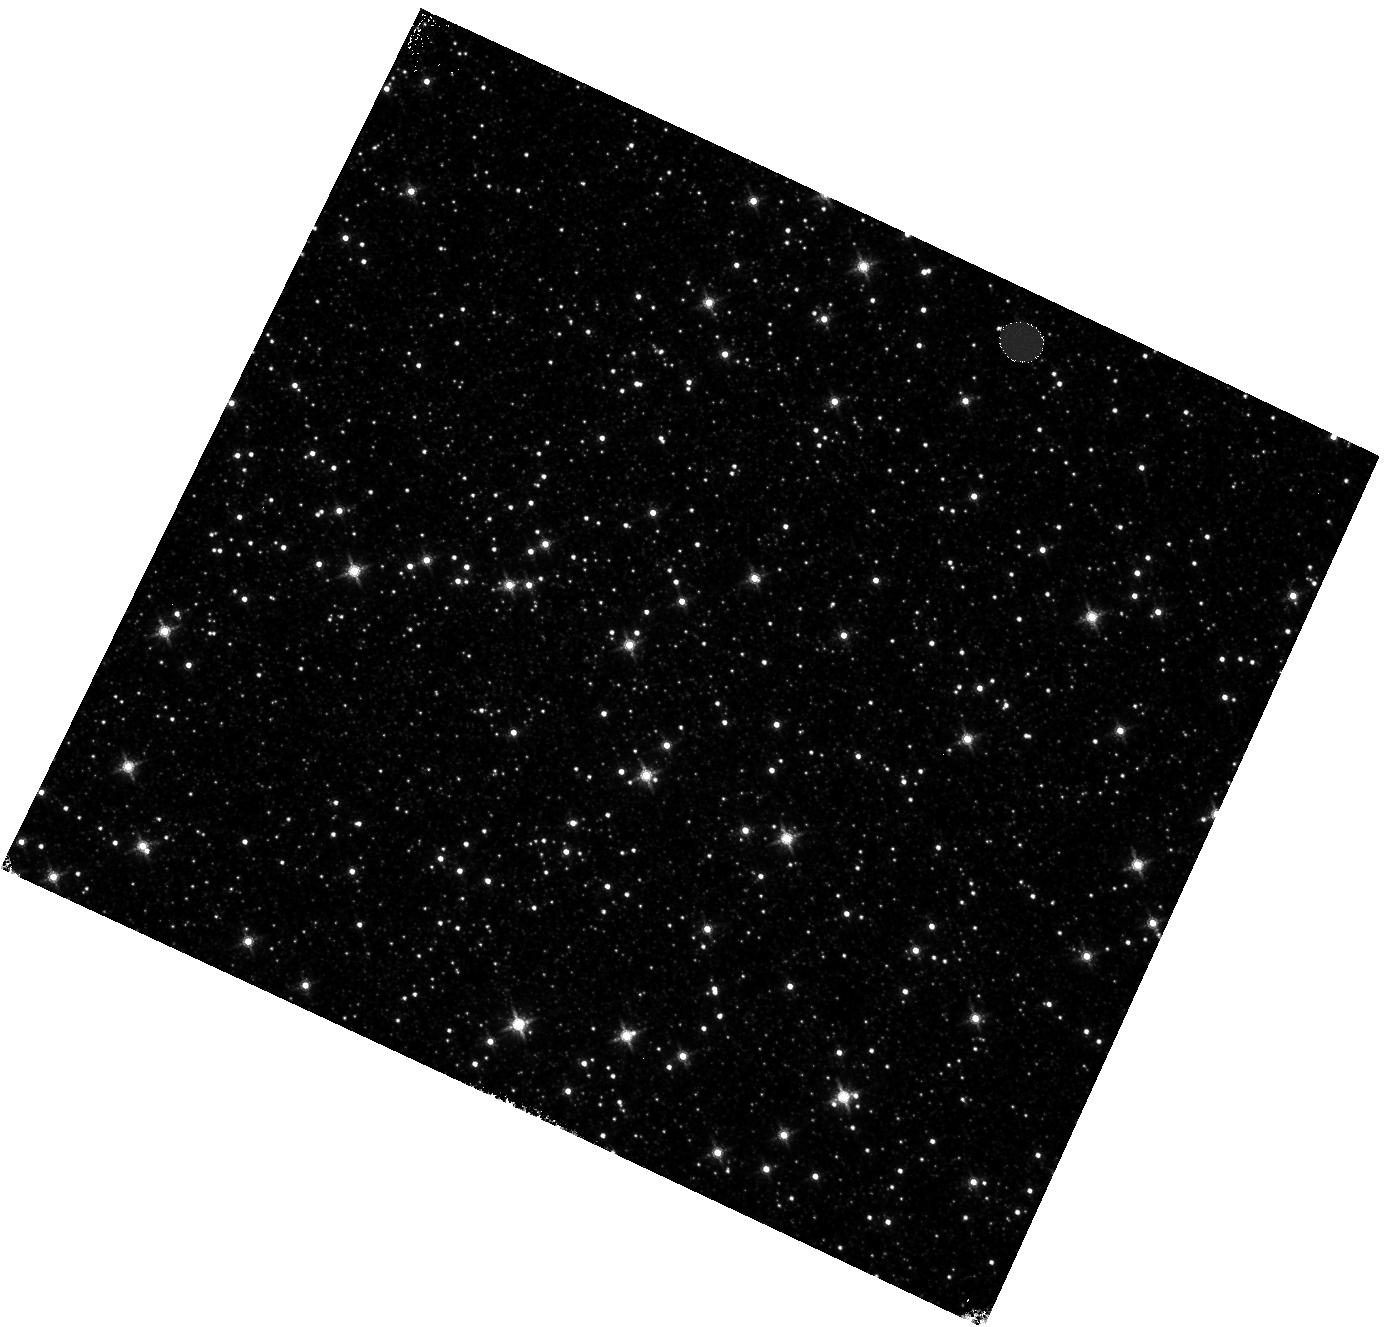
Target: OMEGACEN. Instrument: WFC3/IR. Filter: F160W. Exposure: 4 min. Observation ID: hst_14550_04_wfc3_ir_f160w_idcm04

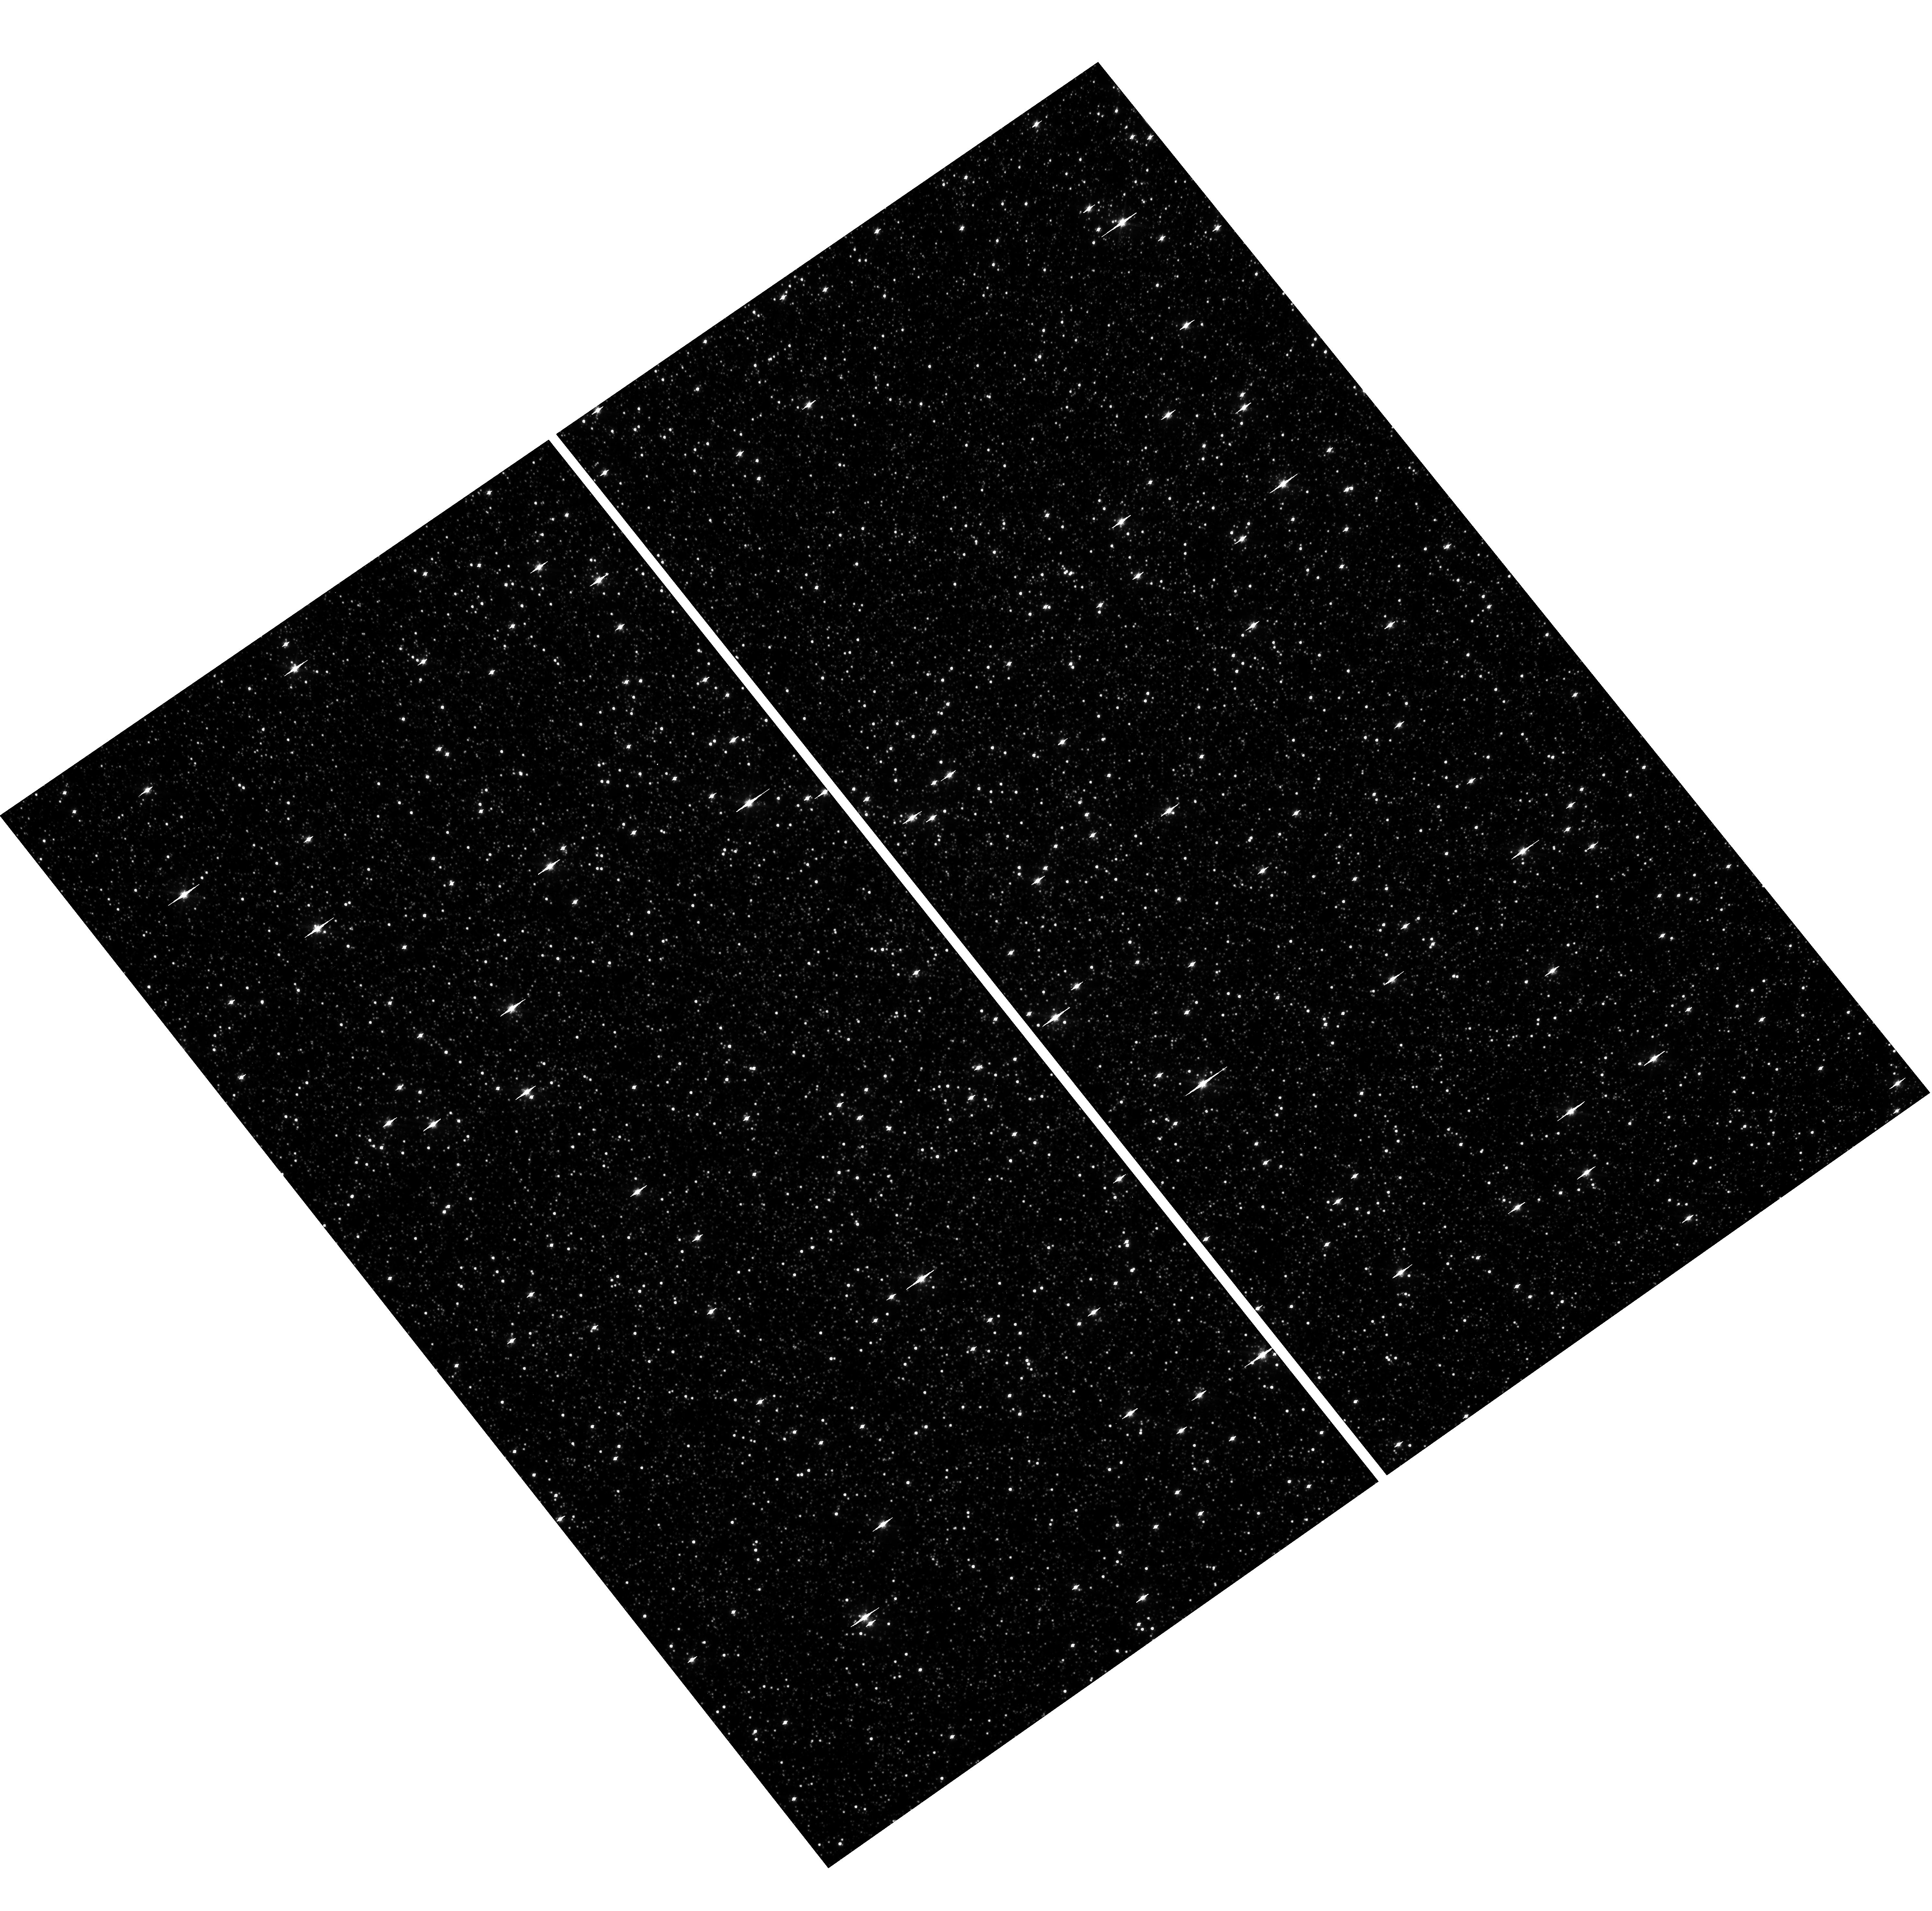
Target: OMEGACEN. Instrument: WFC3/UVIS. Filter: F606W. Exposure: 1 min. Observation ID: hst_14550_13_wfc3_uvis_f606w_idcm13

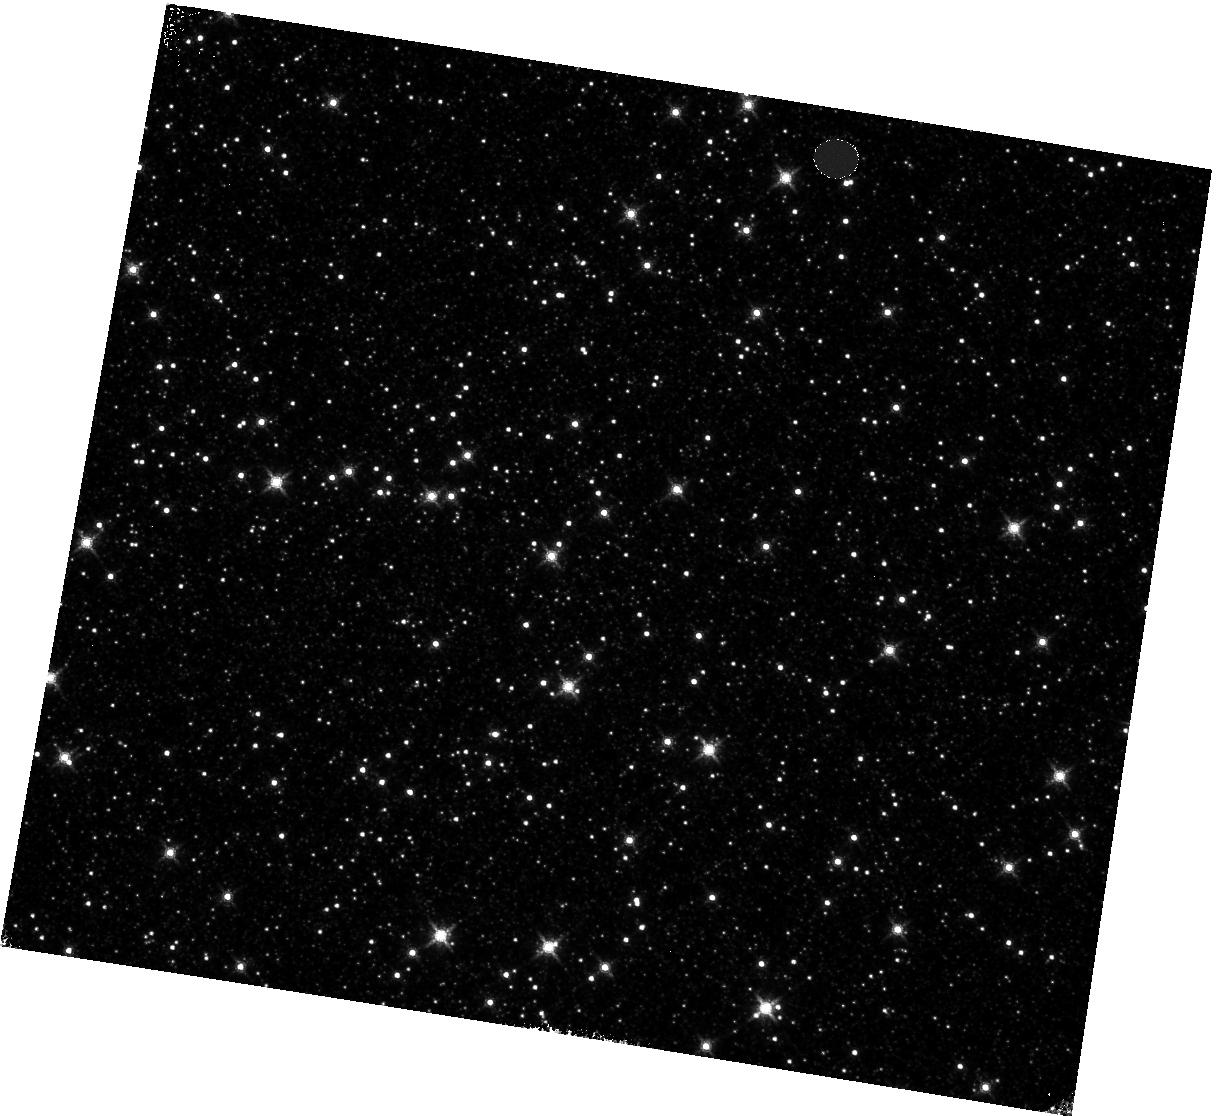
Target: OMEGACEN. Instrument: WFC3/IR. Filter: F160W. Exposure: 4 min. Observation ID: hst_14550_10_wfc3_ir_f160w_idcm10

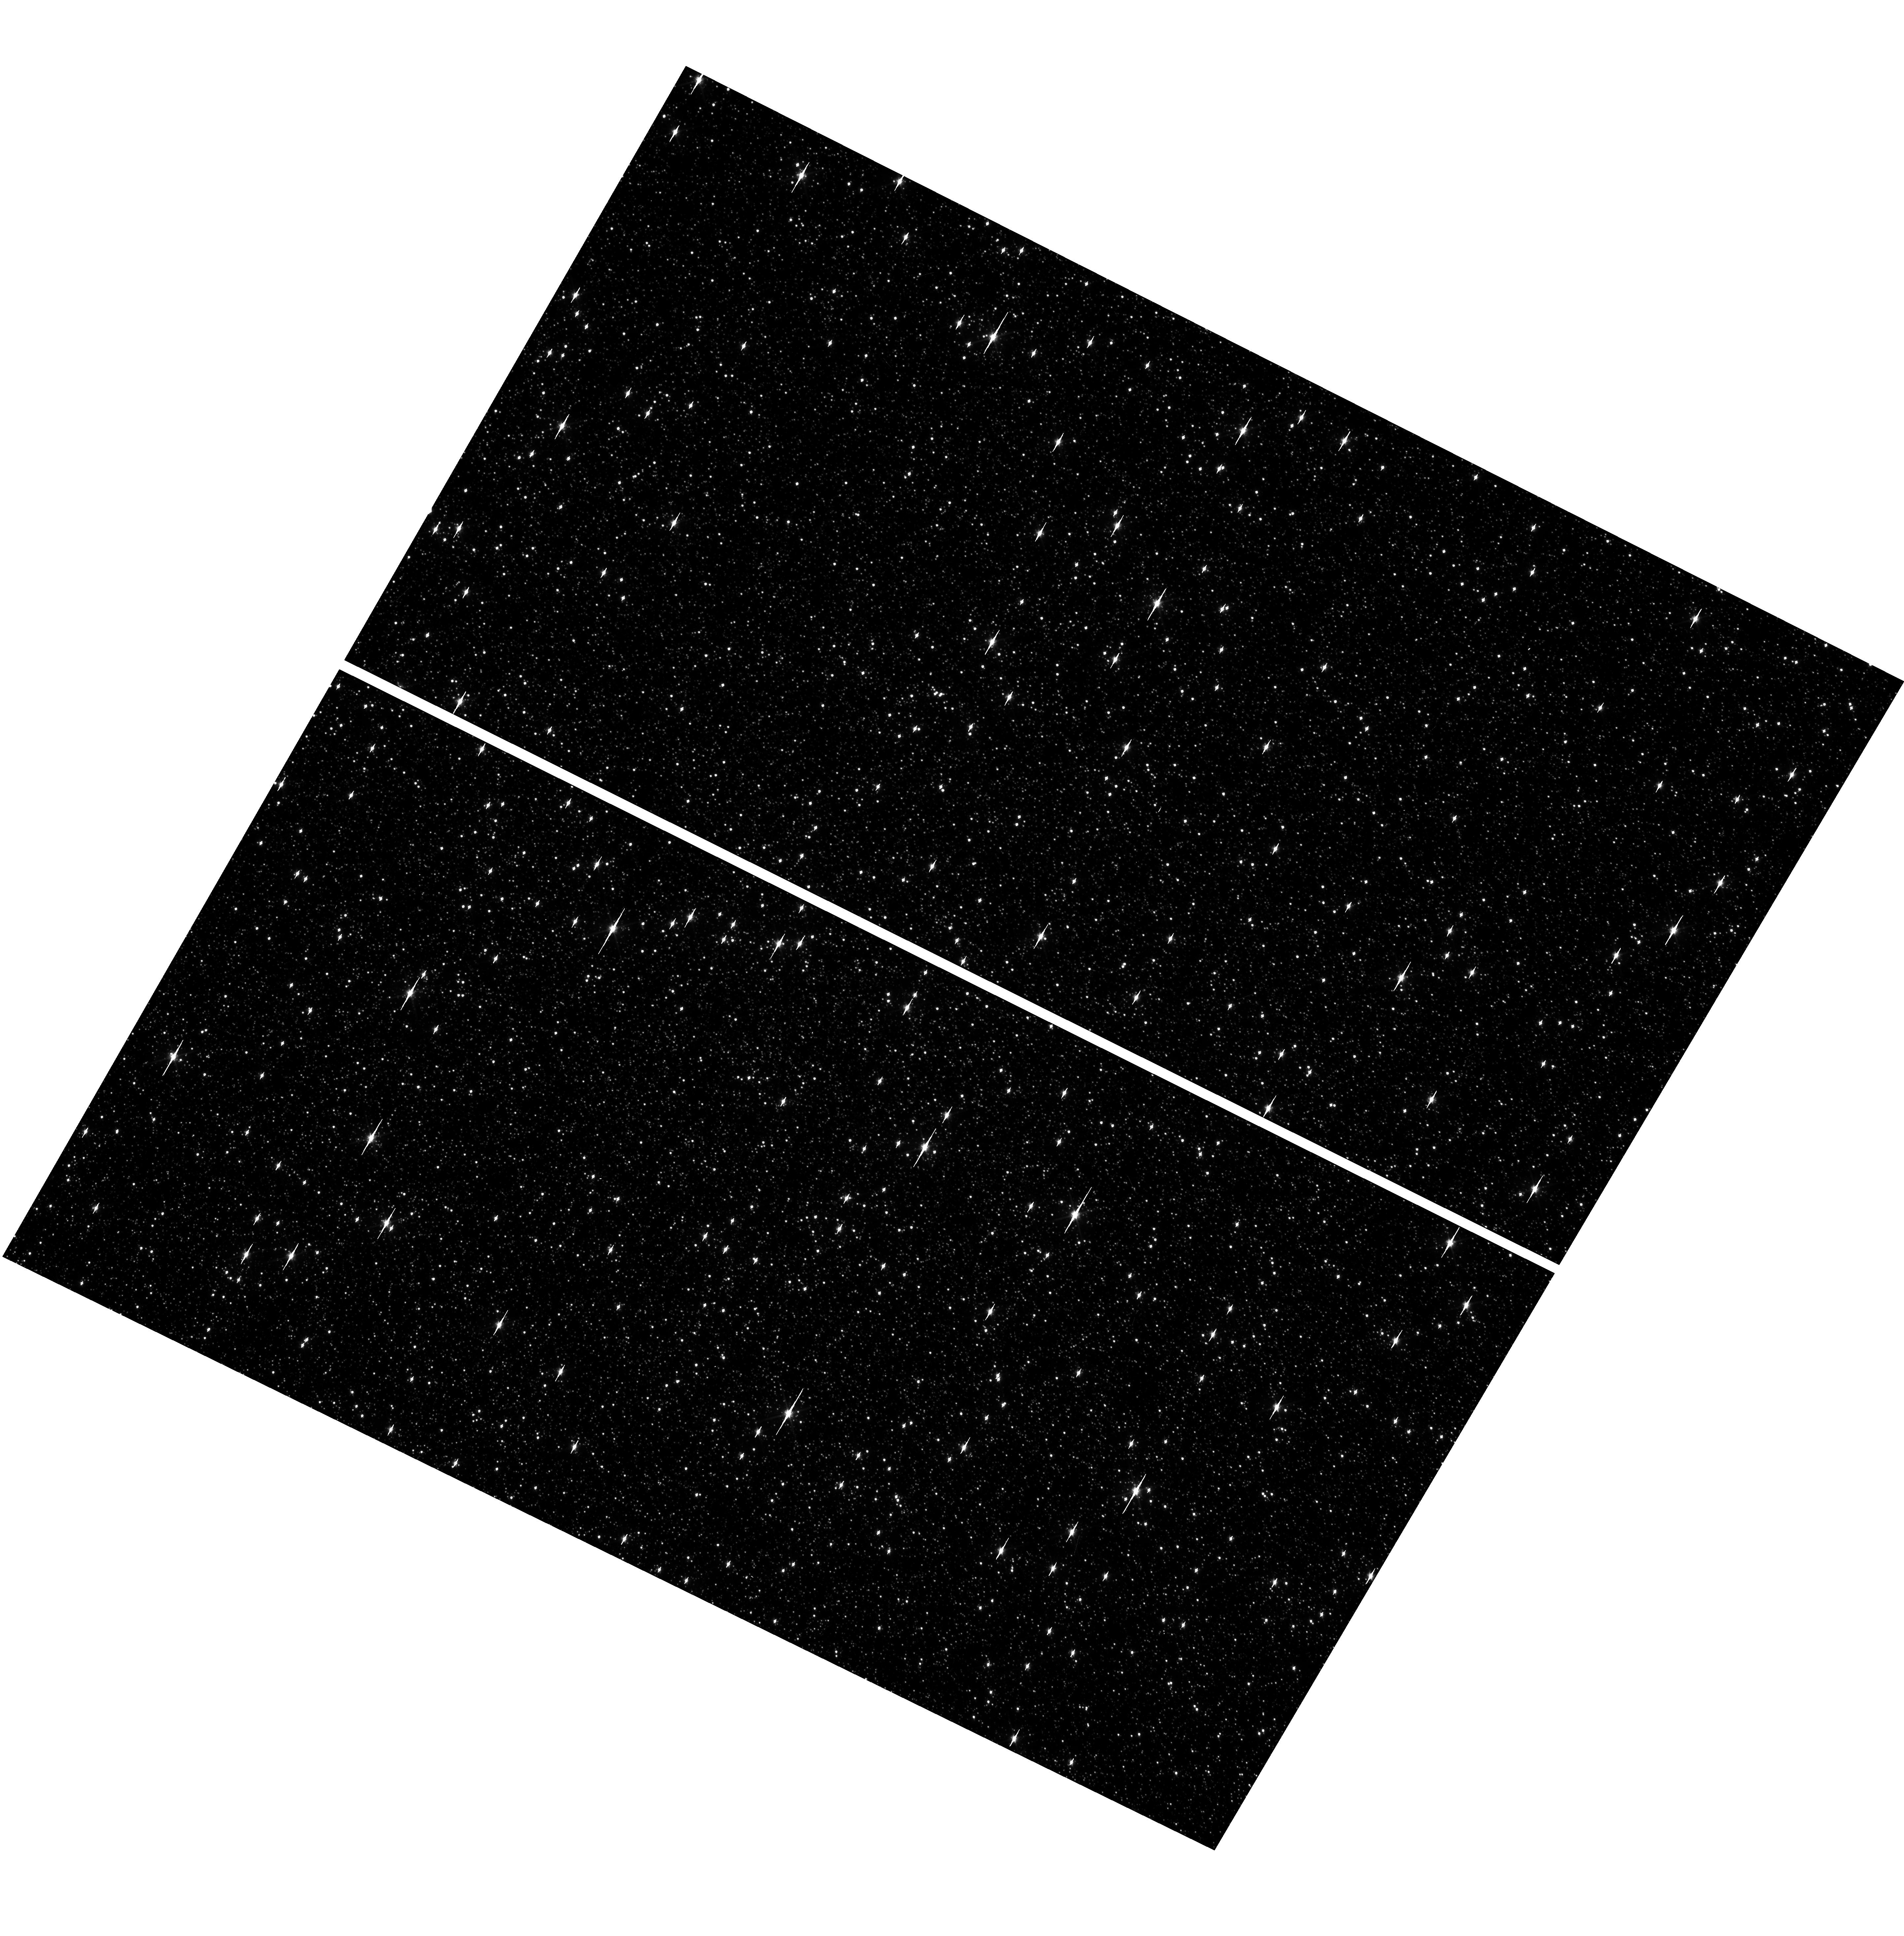
Target: OMEGACEN. Instrument: WFC3/UVIS. Filter: F606W. Exposure: 1 min. Observation ID: hst_14550_02_wfc3_uvis_f606w_idcm02

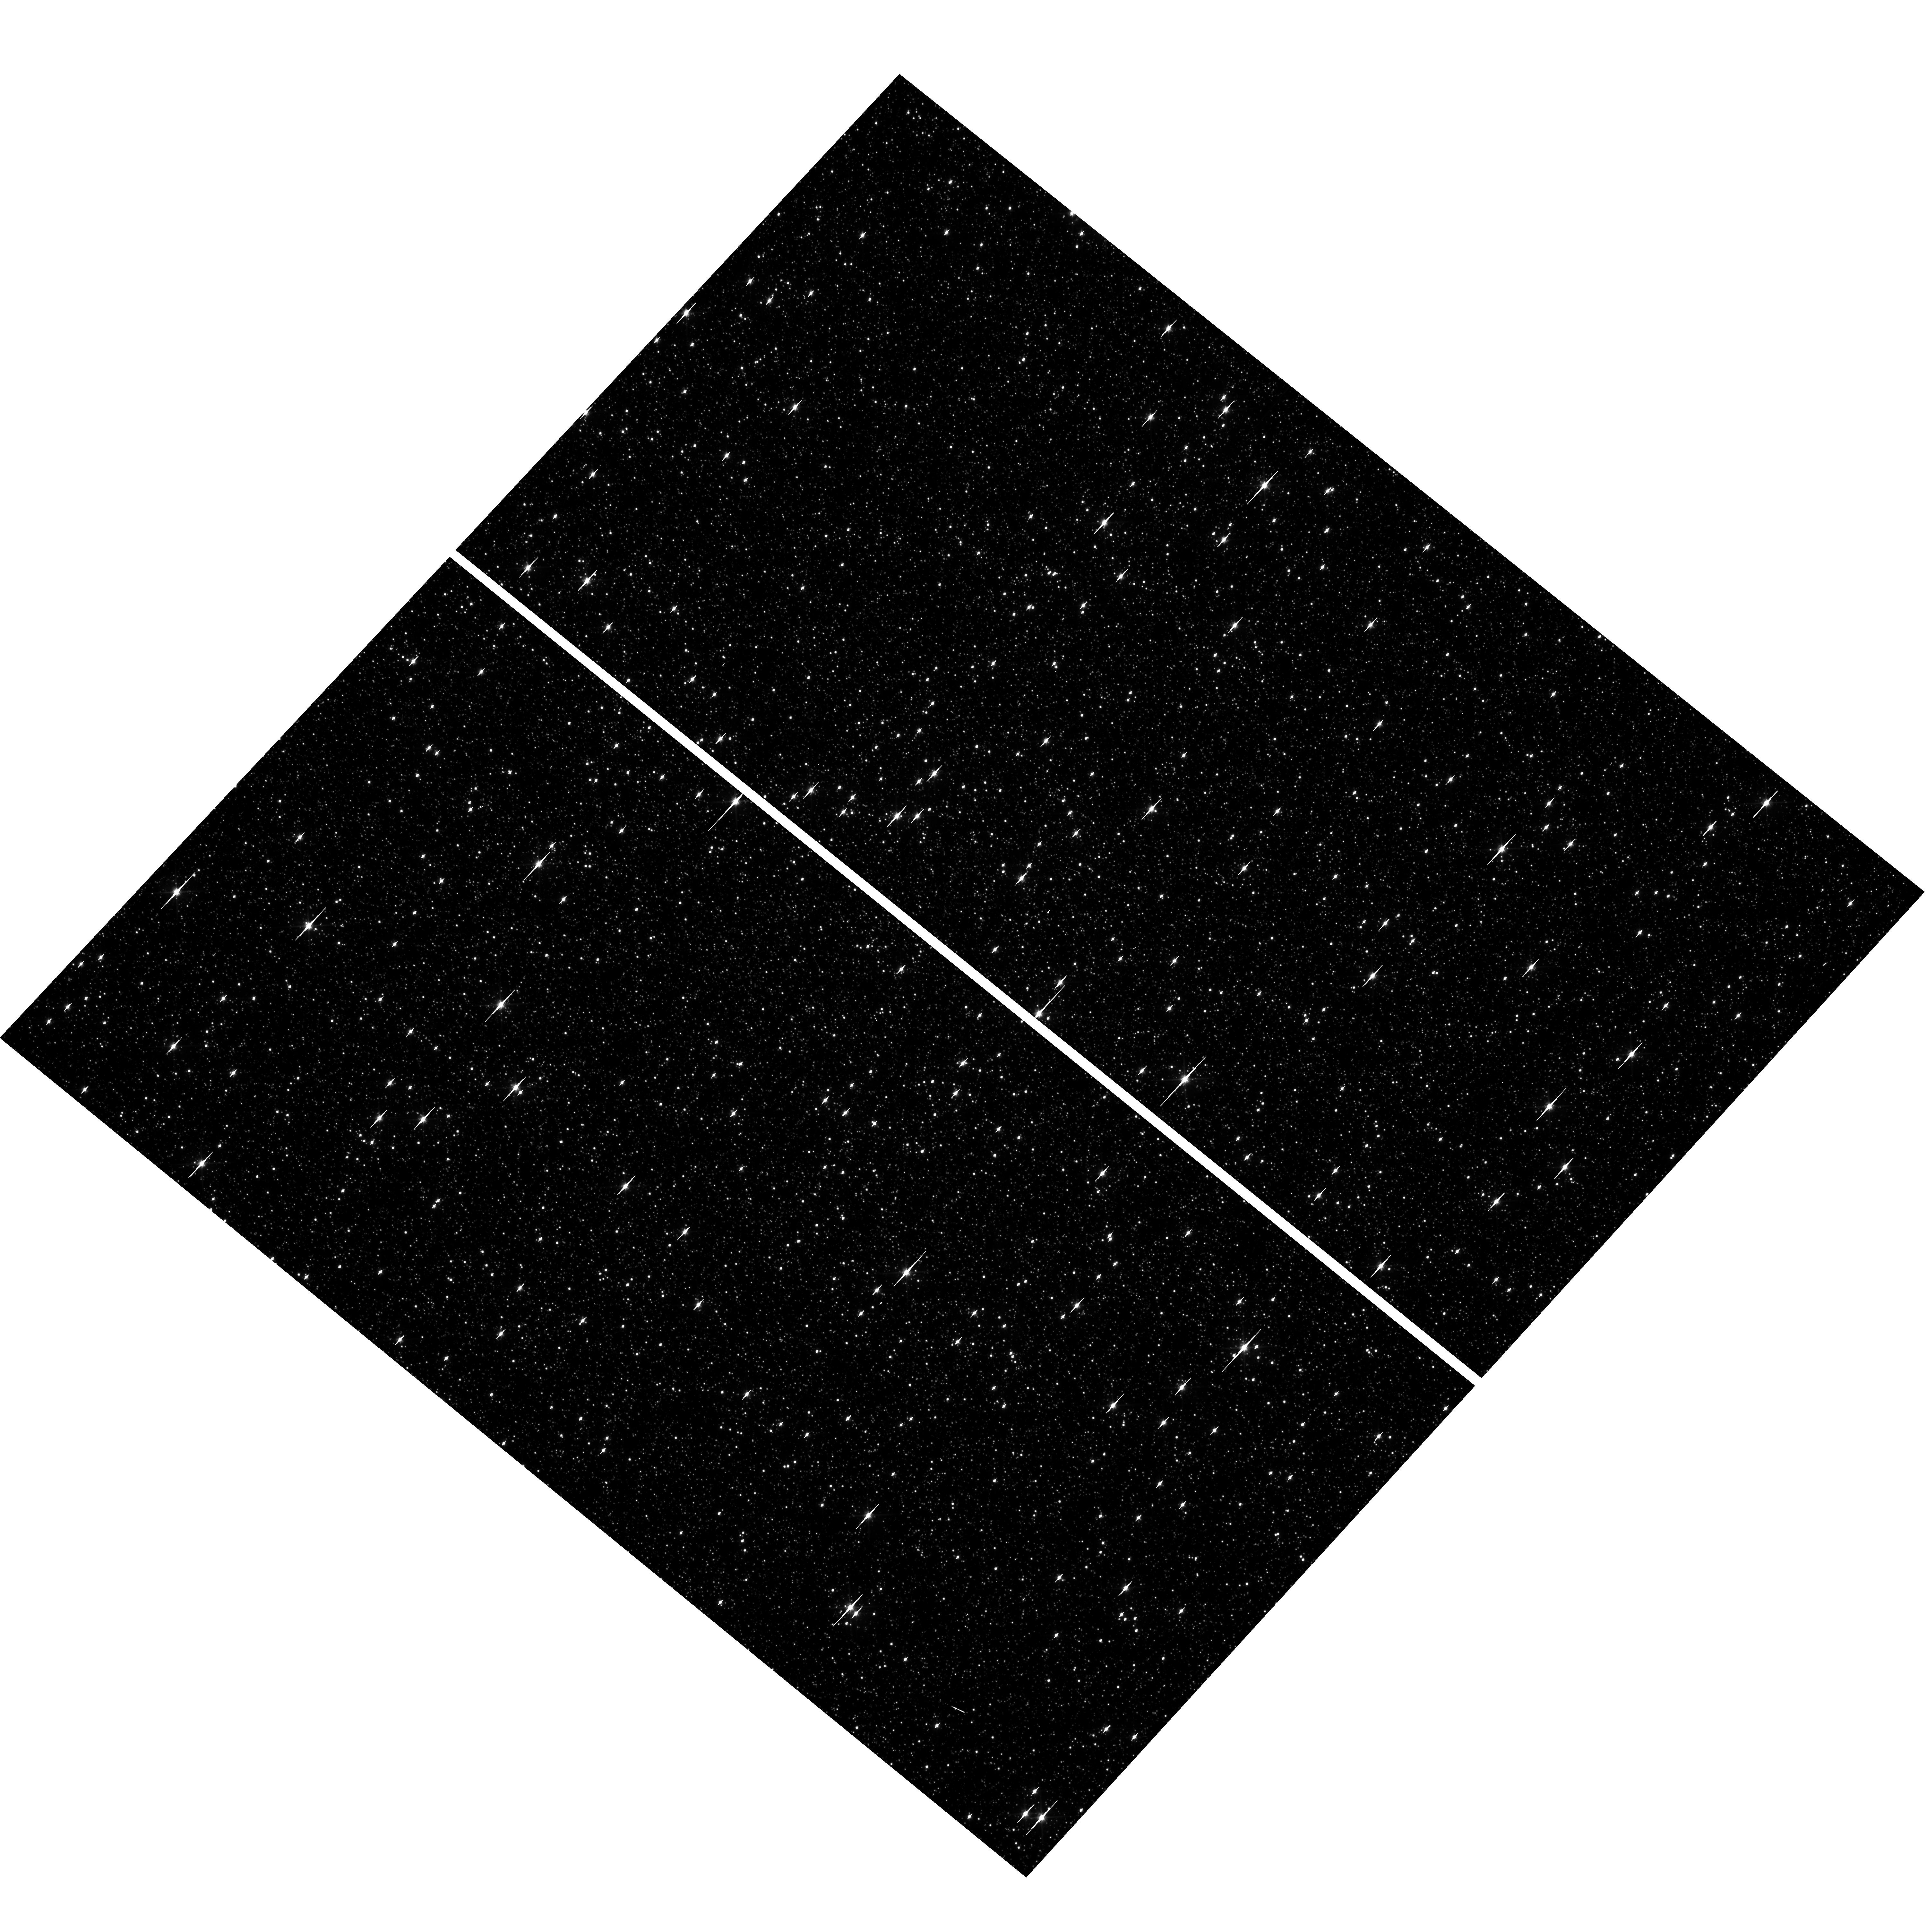
Target: OMEGACEN. Instrument: WFC3/UVIS. Filter: F606W. Exposure: 1 min. Observation ID: hst_14550_15_wfc3_uvis_f606w_idcm15

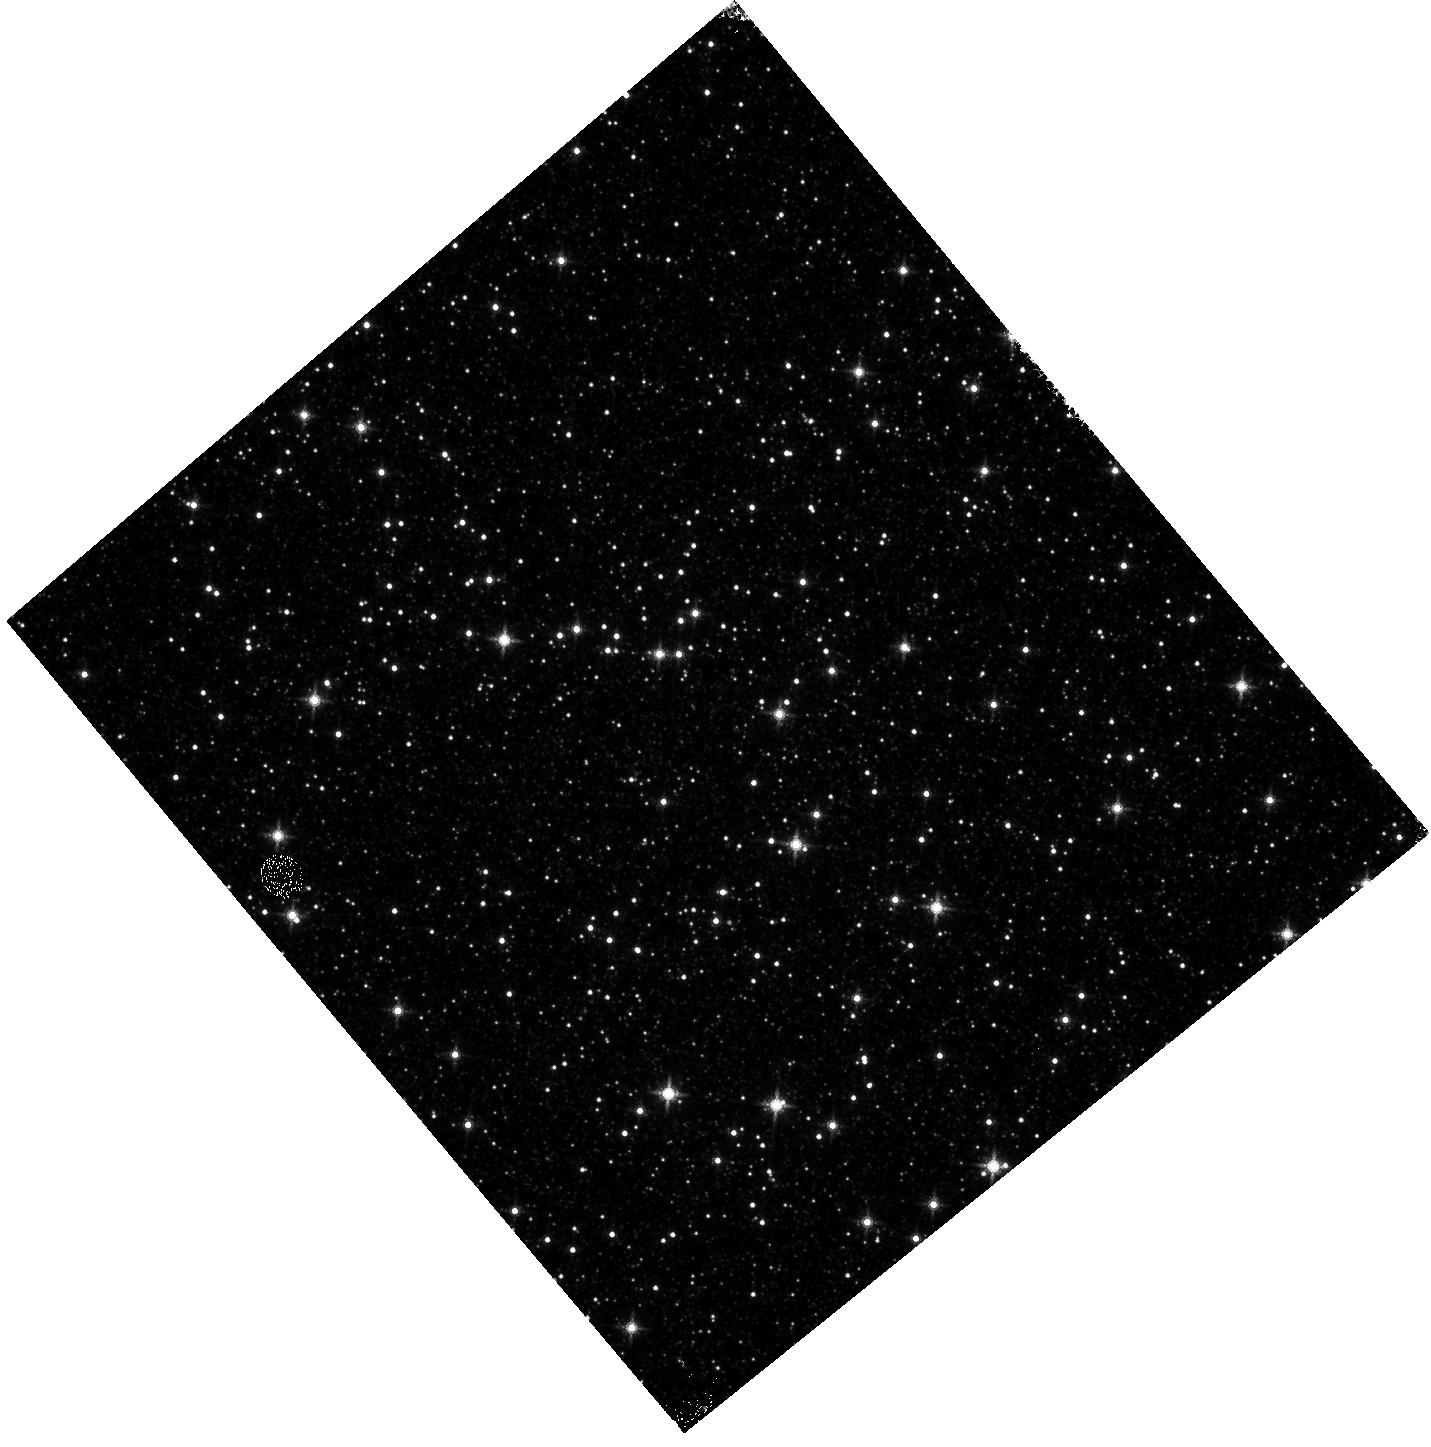
Target: OMEGACEN. Instrument: WFC3/IR. Filter: F160W. Exposure: 4 min. Observation ID: hst_14550_17_wfc3_ir_f160w_idcm17

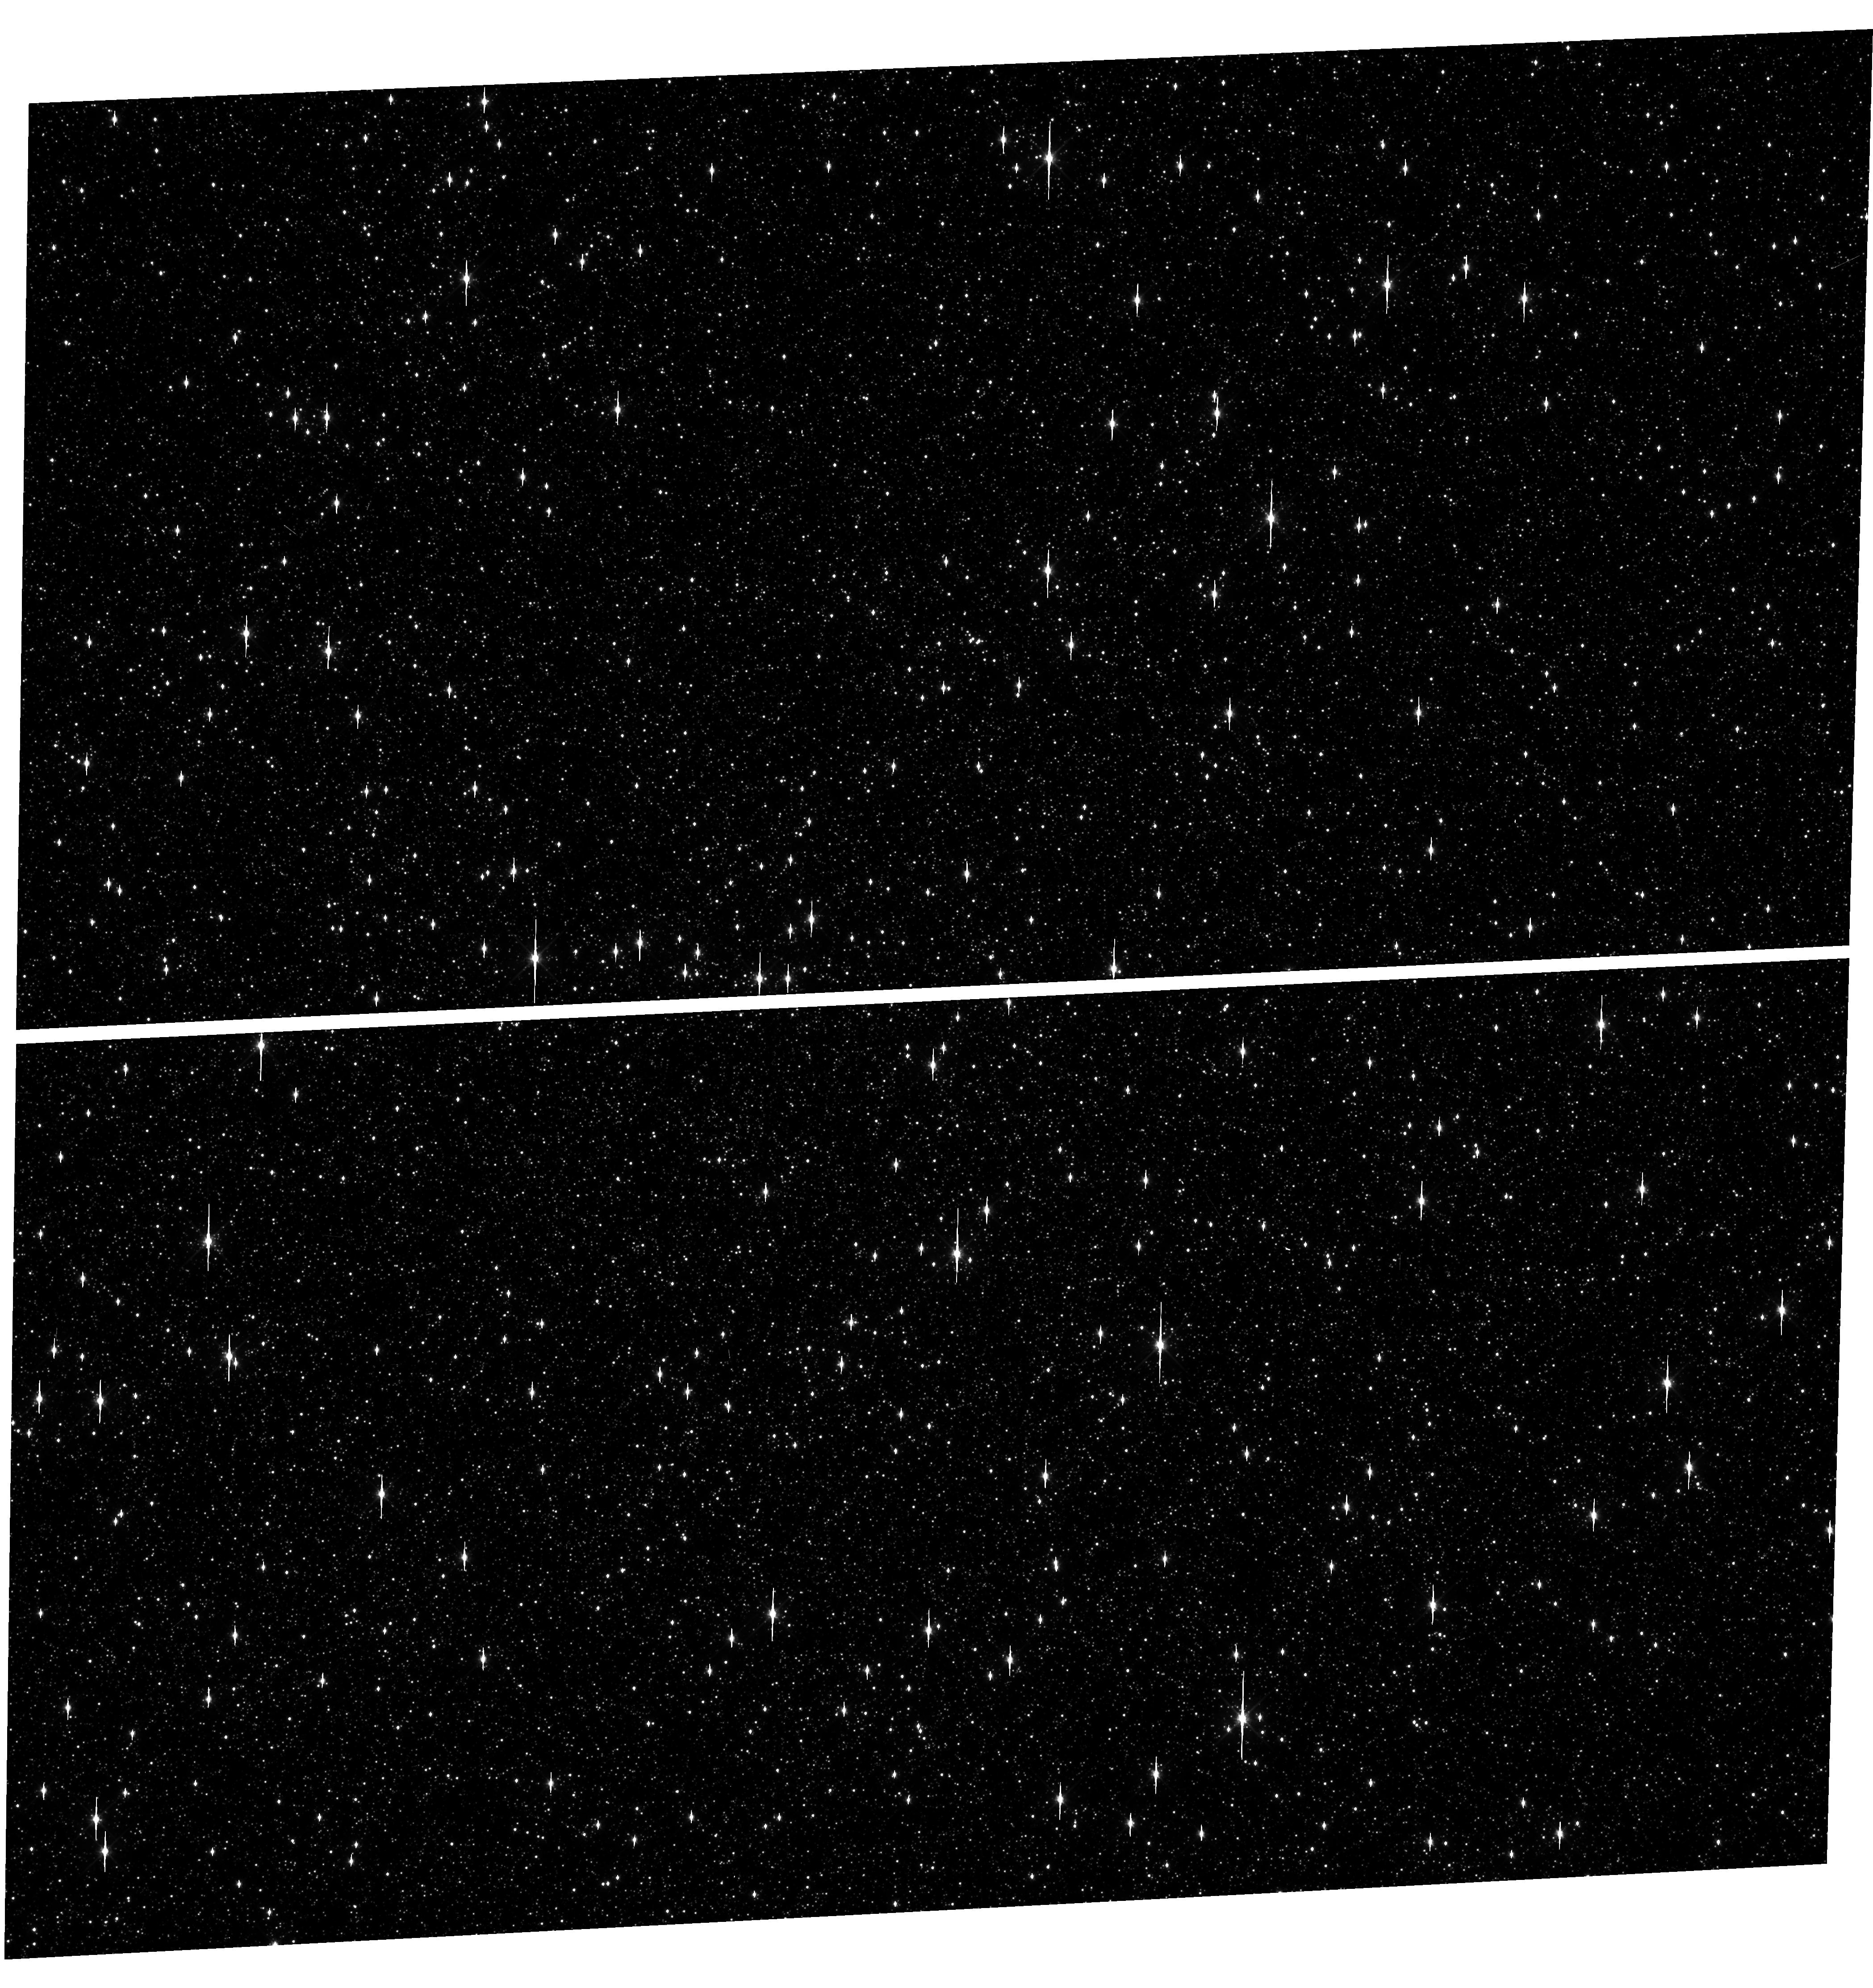
Target: OMEGACEN. Instrument: WFC3/UVIS. Filter: F606W. Exposure: 1 min. Observation ID: hst_14550_08_wfc3_uvis_f606w_idcm08

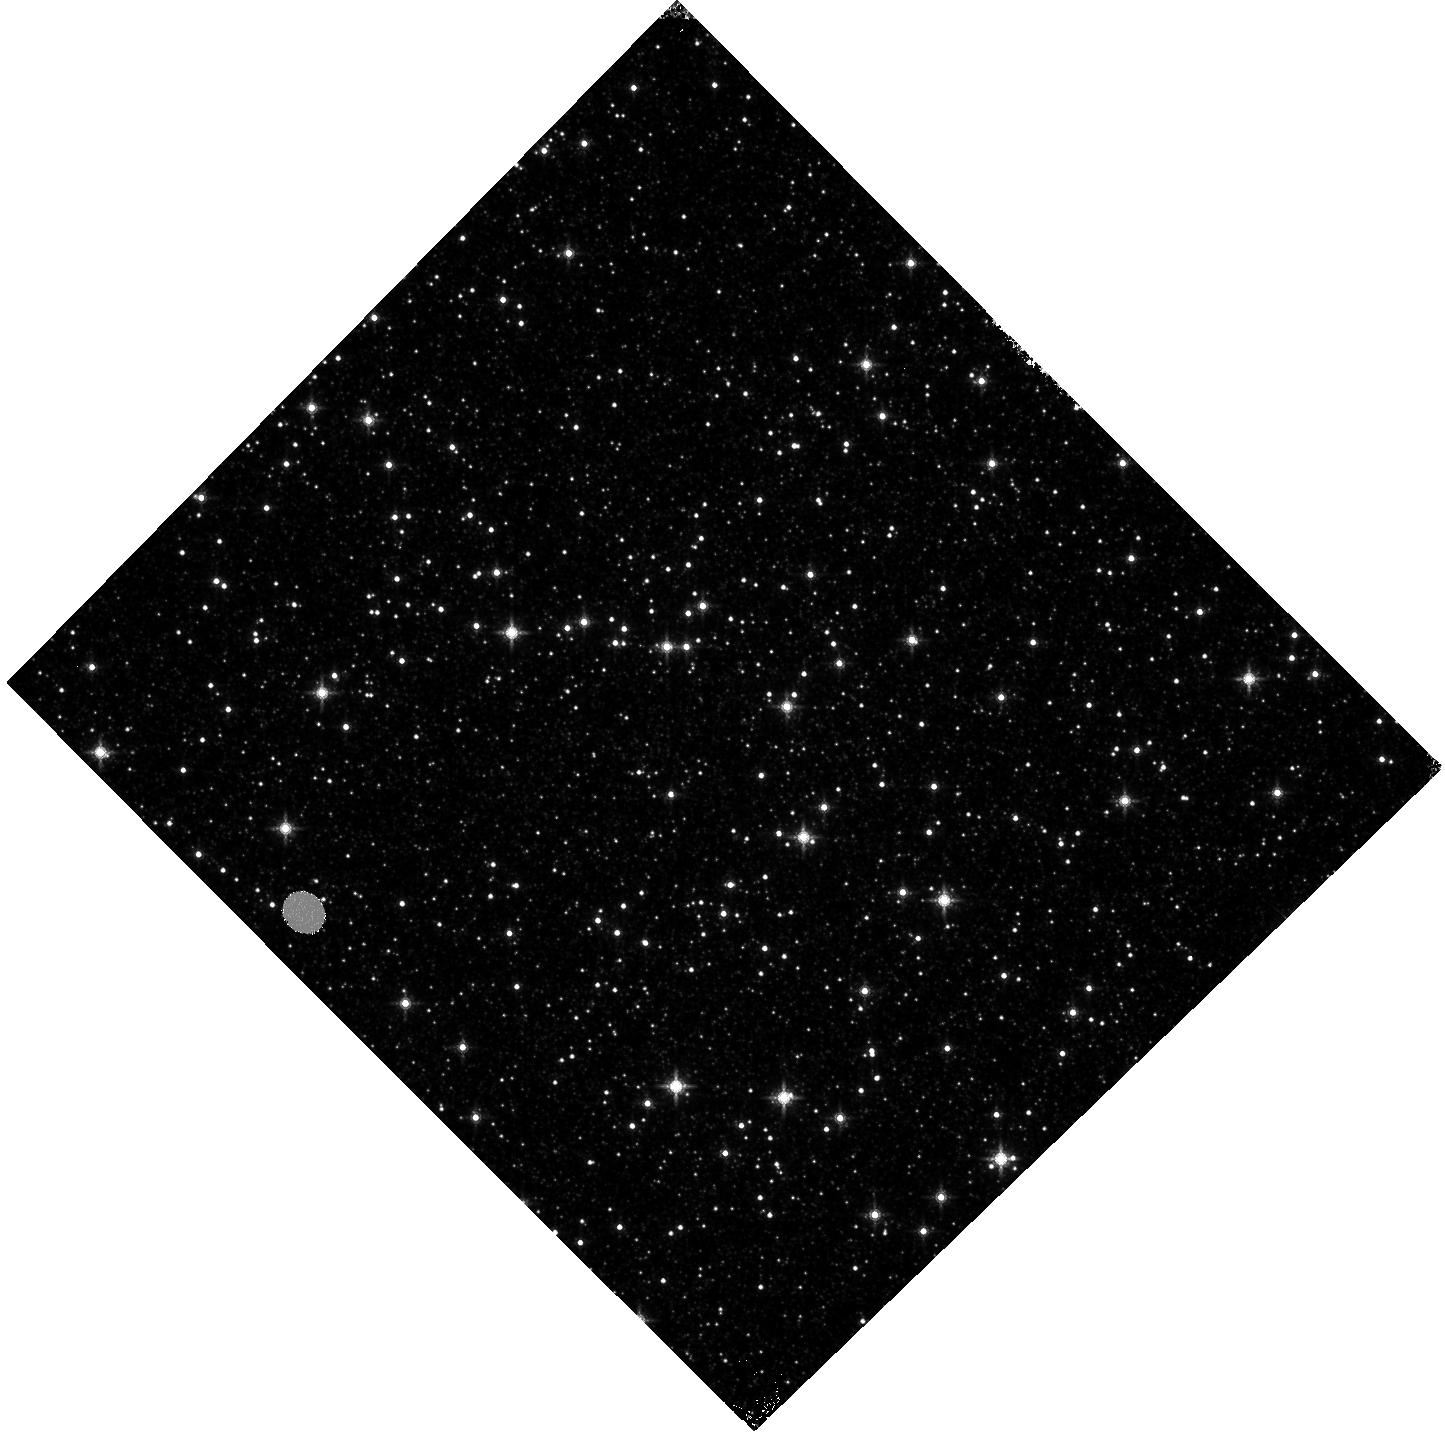
Target: OMEGACEN. Instrument: WFC3/IR. Filter: F160W. Exposure: 4 min. Observation ID: hst_14550_18_wfc3_ir_f160w_idcm18

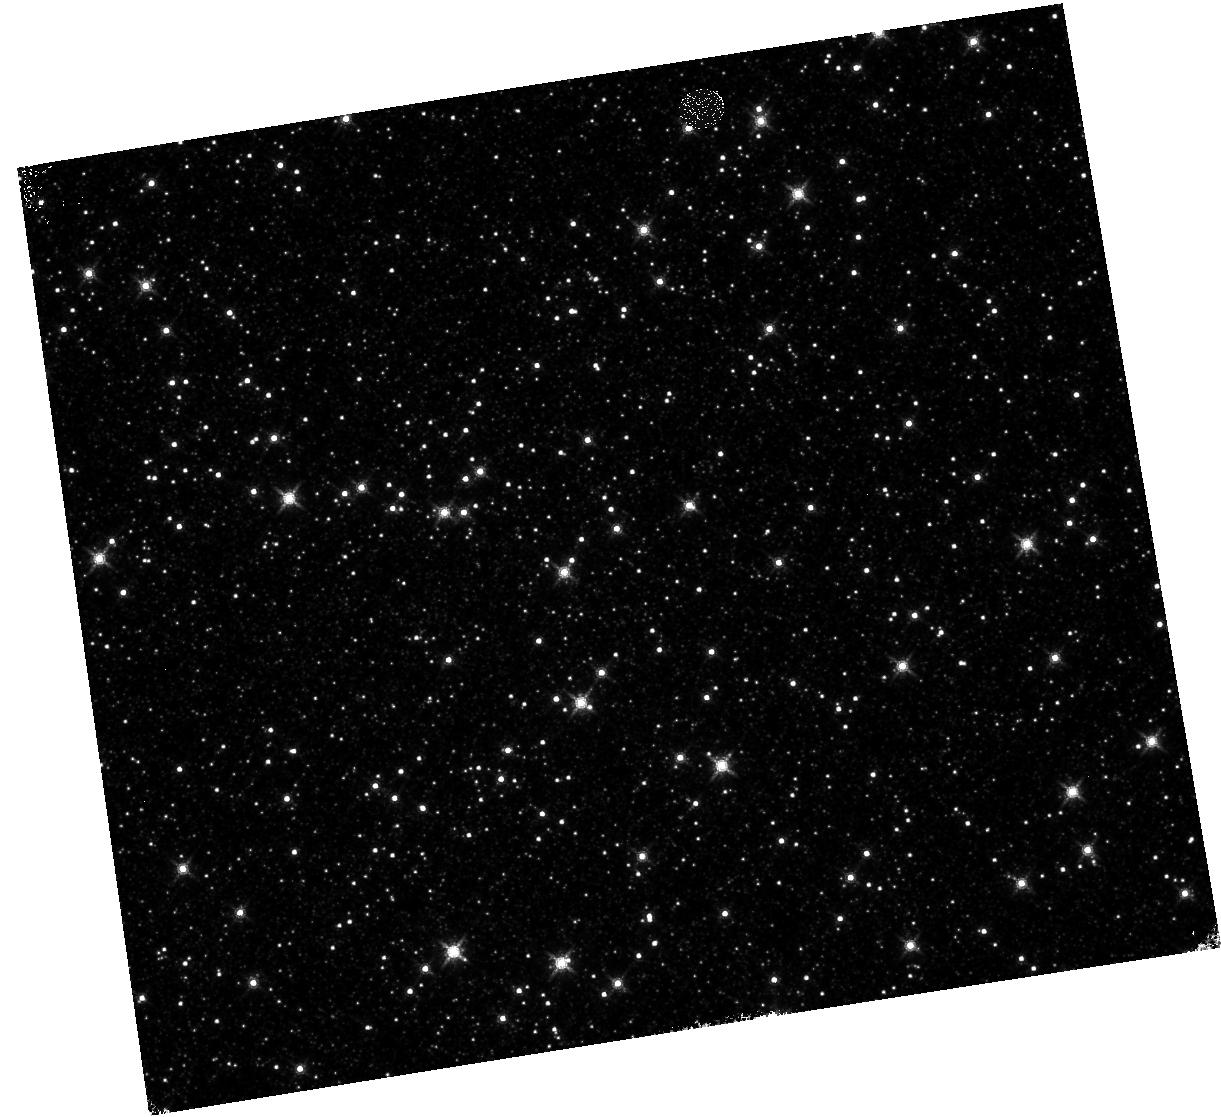
Target: OMEGACEN. Instrument: WFC3/IR. Filter: F160W. Exposure: 4 min. Observation ID: hst_14550_12_wfc3_ir_f160w_idcm12

WFC3 Astrometric Scale Monitoring (PI: Kozhurina-Platais, Vera)

The standard astrometric catalog in the field of globular cluster Omega Cen has been used to examine the geometric distortion of WFC3 UVIS and IR as function of wavelength in multicycles calibartion programs over last 7 years of WFC on HST board. All observations from thse programs have been reduced and provided the multi-wavelength geometric distortion in UVIS and IR detector. The derived geometric distortion coefficients implemented in IDCTAB format are used in HST pipe-line to correct for ~7% distortion in WFC3 images down to 1%. Additional to multi-wavelength WFC3 geometric distortion, all observations of Omega Cen taken through F606W and F160W UVIS and IR filters respectively during the last 9 years (all together 20 epochs) were used to look for time dependency of UVIS and IR geometric distortion and the effect of the scale change due to the thermal breathing. The results of the stability WFC3 geometric distortion published in WFC3-ISR-02-15 (Kozhurina-Platais & Anderson) have show that the UVIS geometric distortion is stable over 9 years on-orbit within 0.05 pixels or 2 and 6 mas in UVUS. The results of WFC3/IR published in WFC3-ISR-03-12 (Kozhurina-Platais et al) have show that the IR geometric distorion is stable over 2 years on orbits within 0.1 pixel or 6 mas. The purpose of this calibration proposal is to continue the monitor of the WFC3 geometric distortion stability of over time. The observations of Omega Cen through UVIS F606W filter and F160W IR filter will be used to derive the skew and scale terms of the geometric distortion and look for any secular changes.